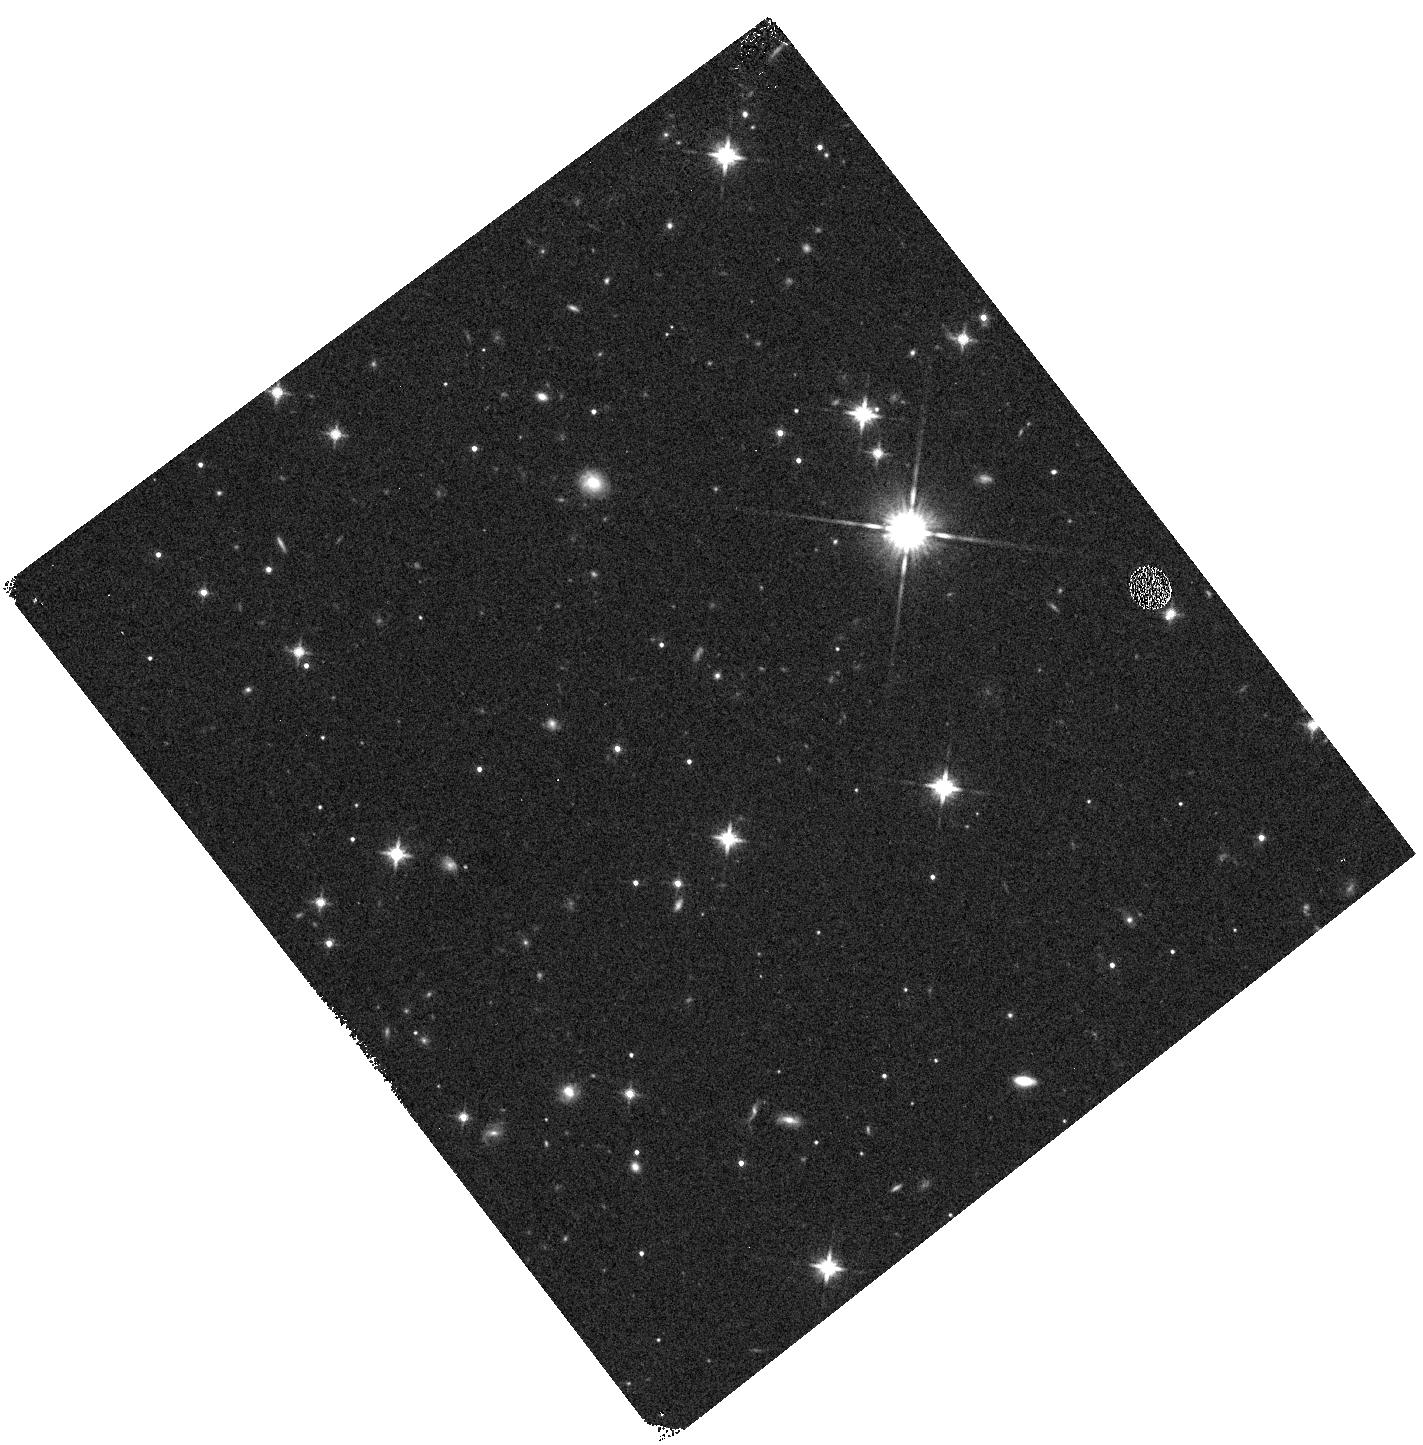
Target: MAYRIT-520267. Instrument: WFC3/IR. Filter: F140W. Exposure: 2 min. Observation ID: hst_12217_03_wfc3_ir_f140w_ibk903

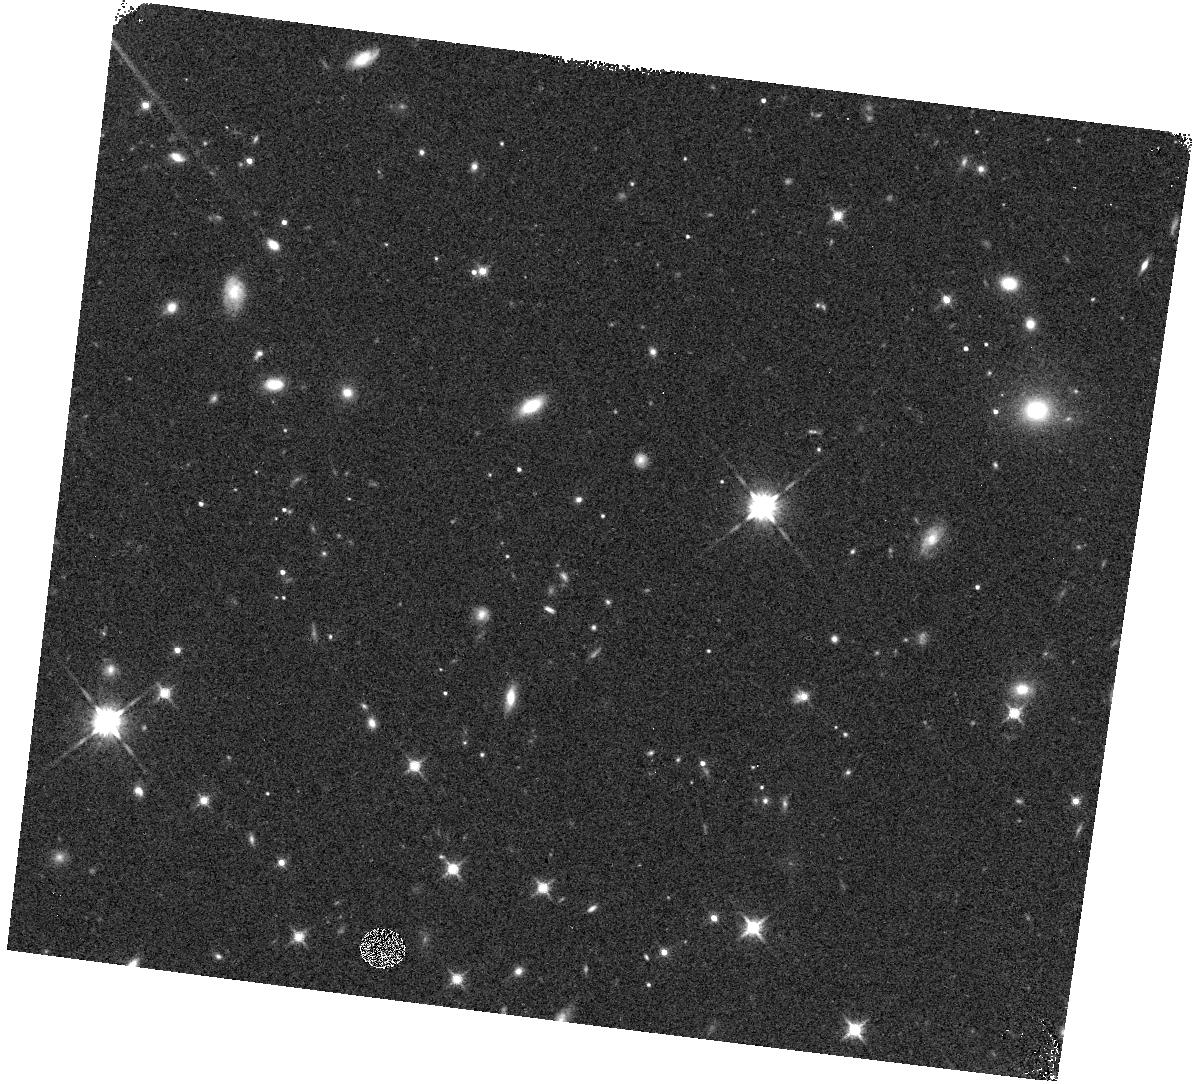
Target: CL-MELOTTE-22-PLZJ-93. Instrument: WFC3/IR. Filter: F140W. Exposure: 2 min. Observation ID: hst_12217_01_wfc3_ir_f140w_ibk901

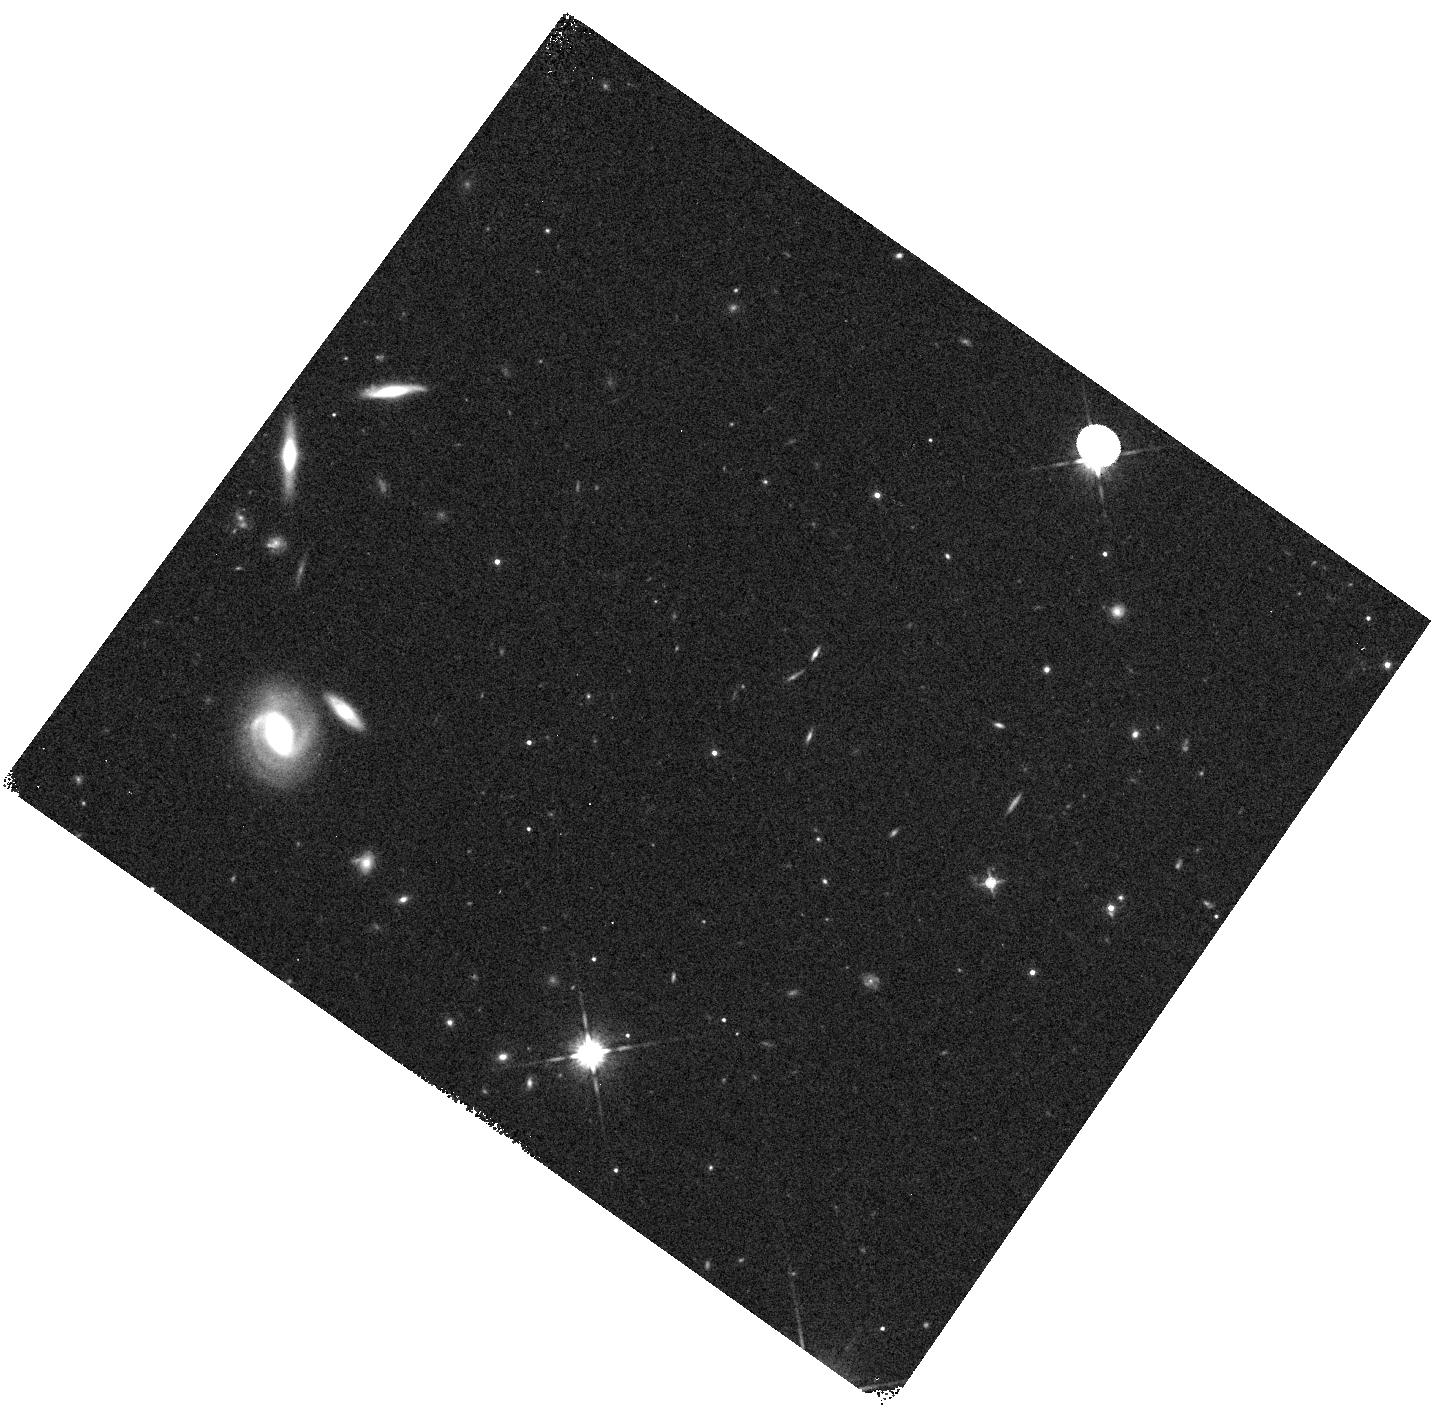
Target: 09030762+0757108. Instrument: WFC3/IR. Filter: F140W. Exposure: 2 min. Observation ID: hst_12217_56_wfc3_ir_f140w_ibk956

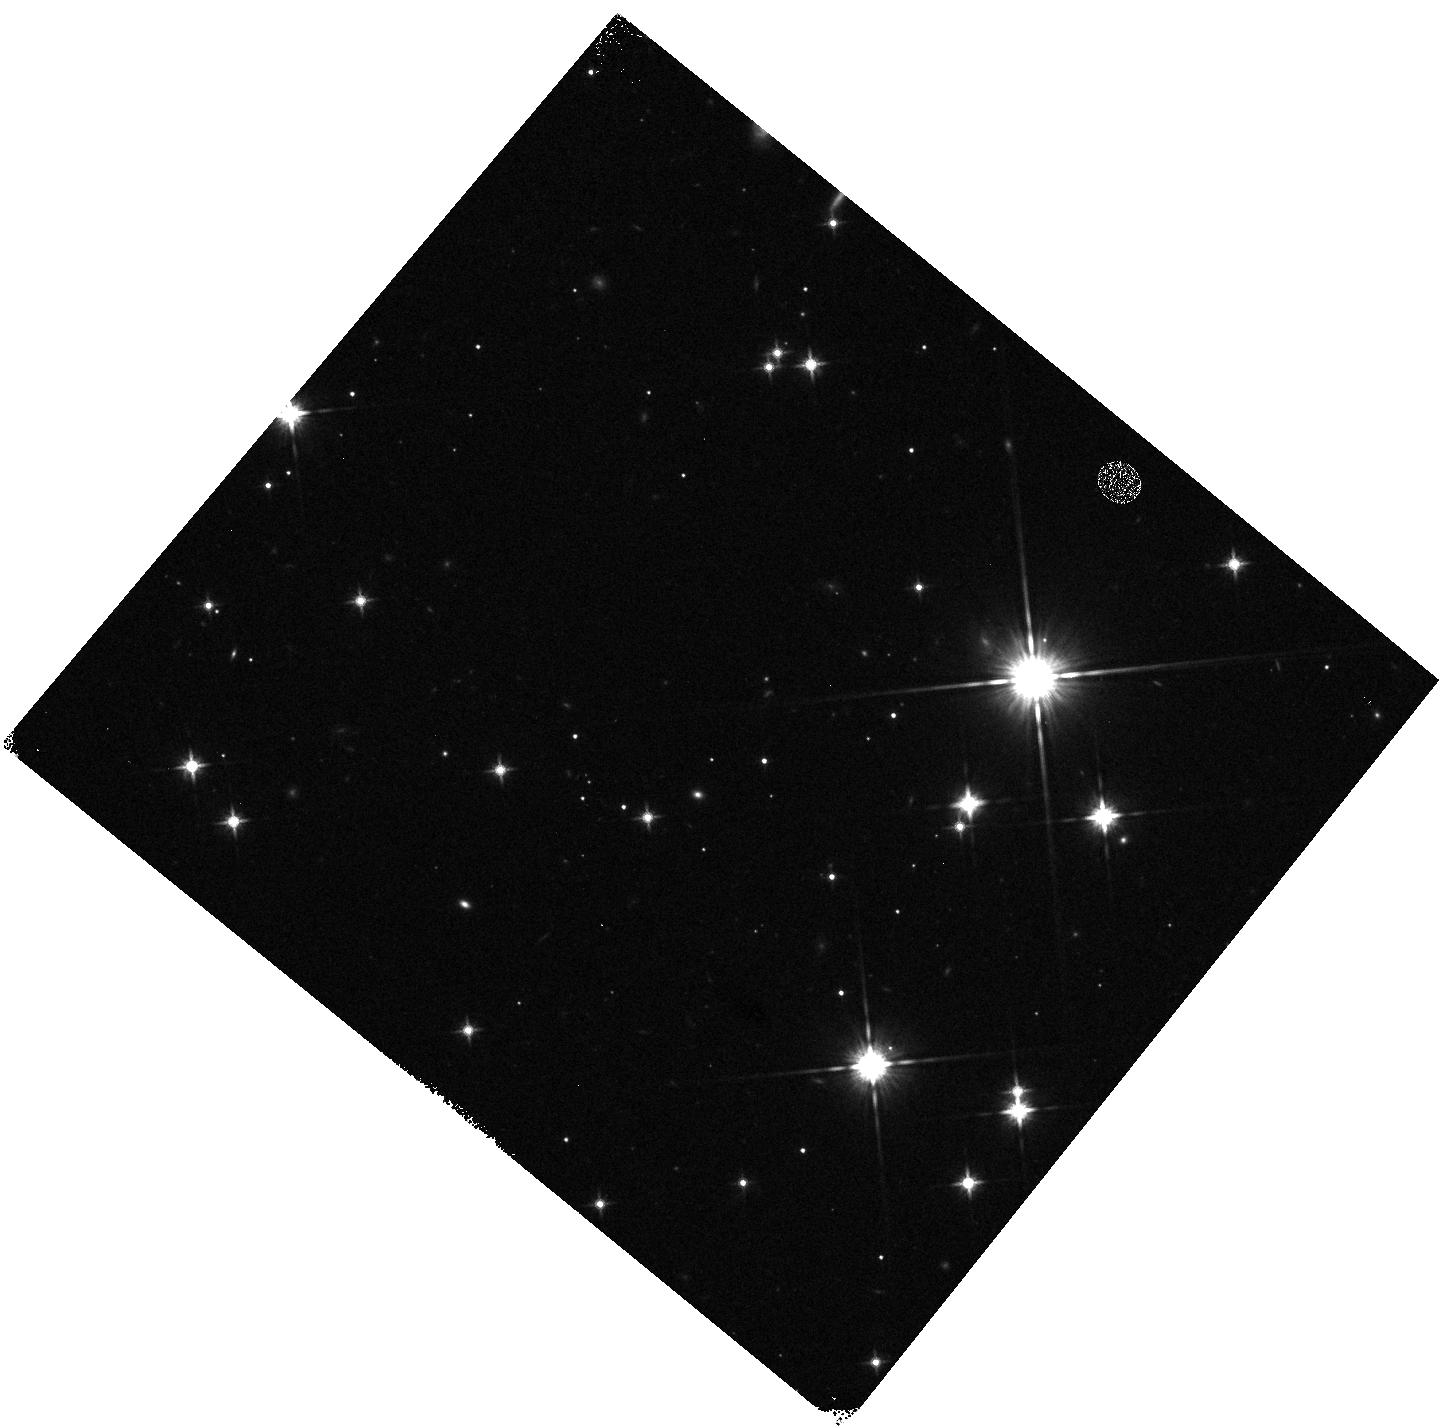
Target: BZR99-S-ORI-73. Instrument: WFC3/IR. Filter: F140W. Exposure: 2 min. Observation ID: hst_12217_04_wfc3_ir_f140w_ibk904

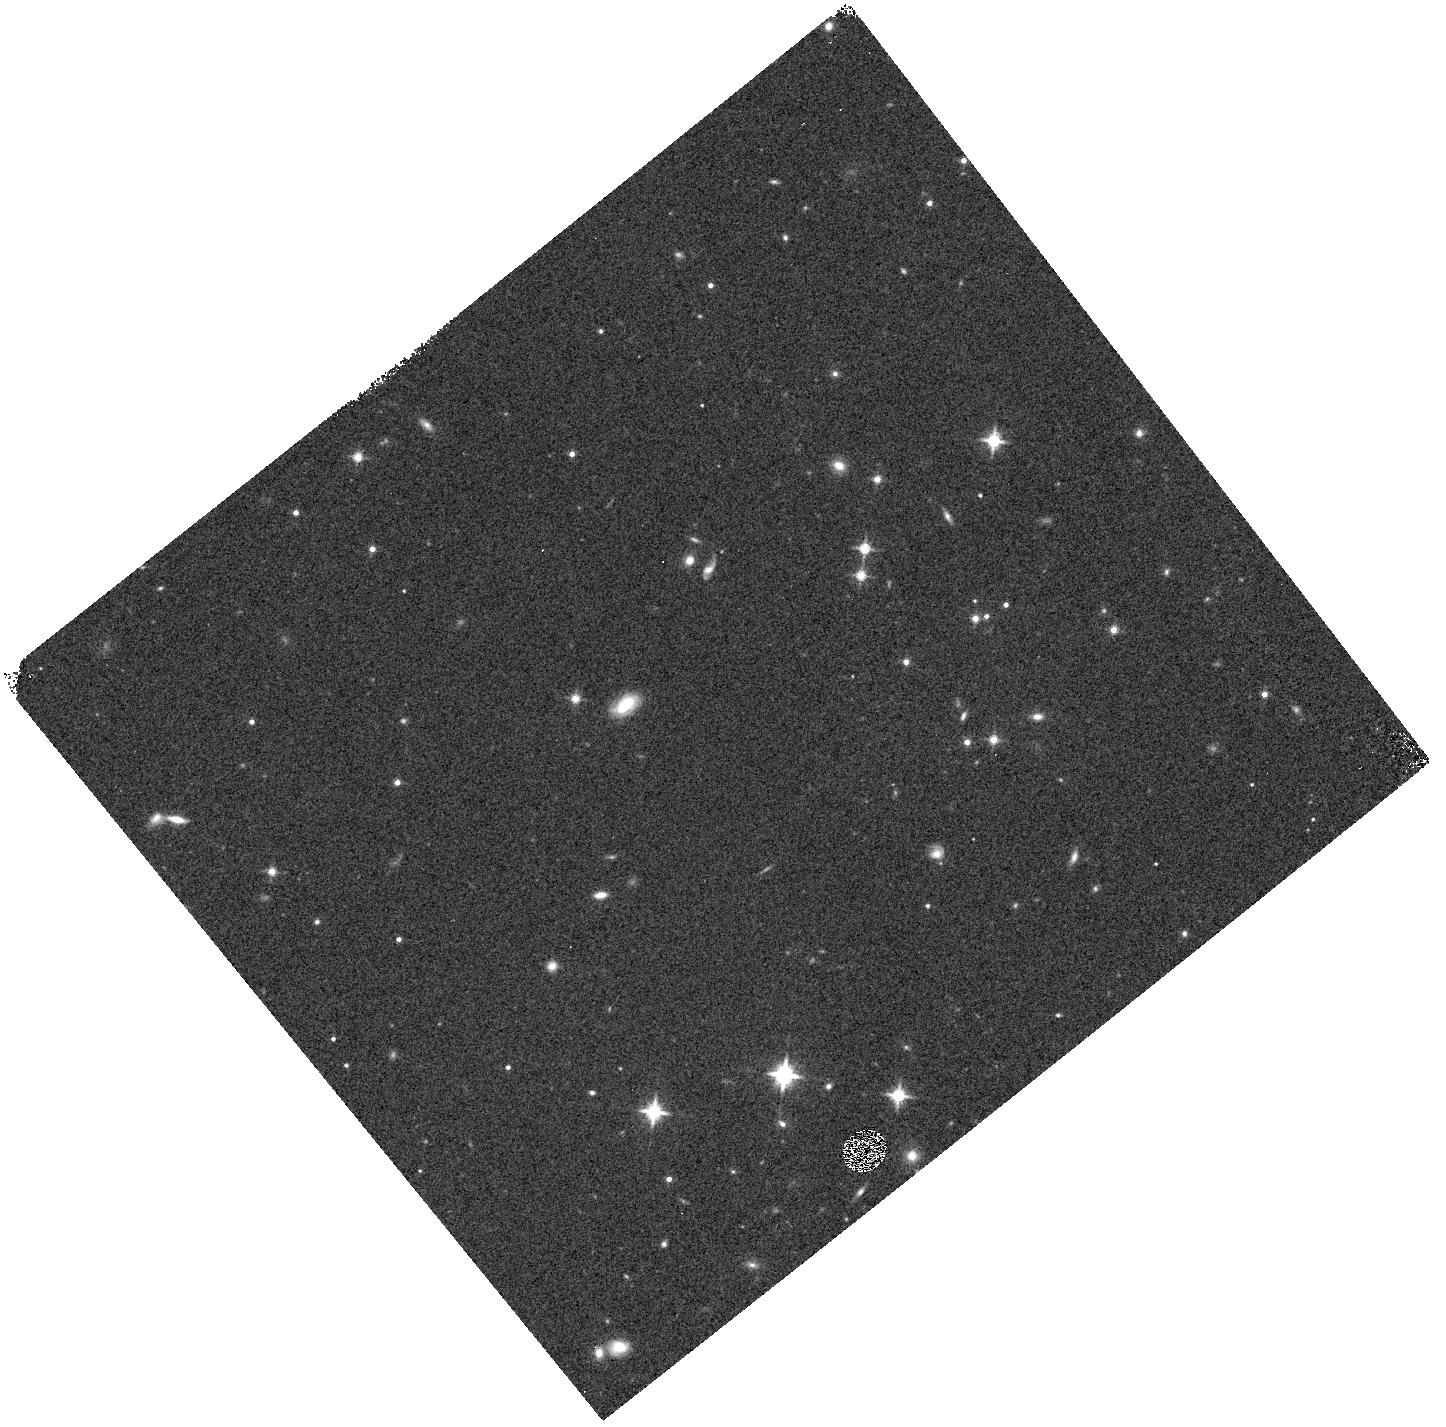
Target: CL-MELOTTE-22-PLZJ-100. Instrument: WFC3/IR. Filter: F140W. Exposure: 2 min. Observation ID: hst_12217_02_wfc3_ir_f140w_ibk902

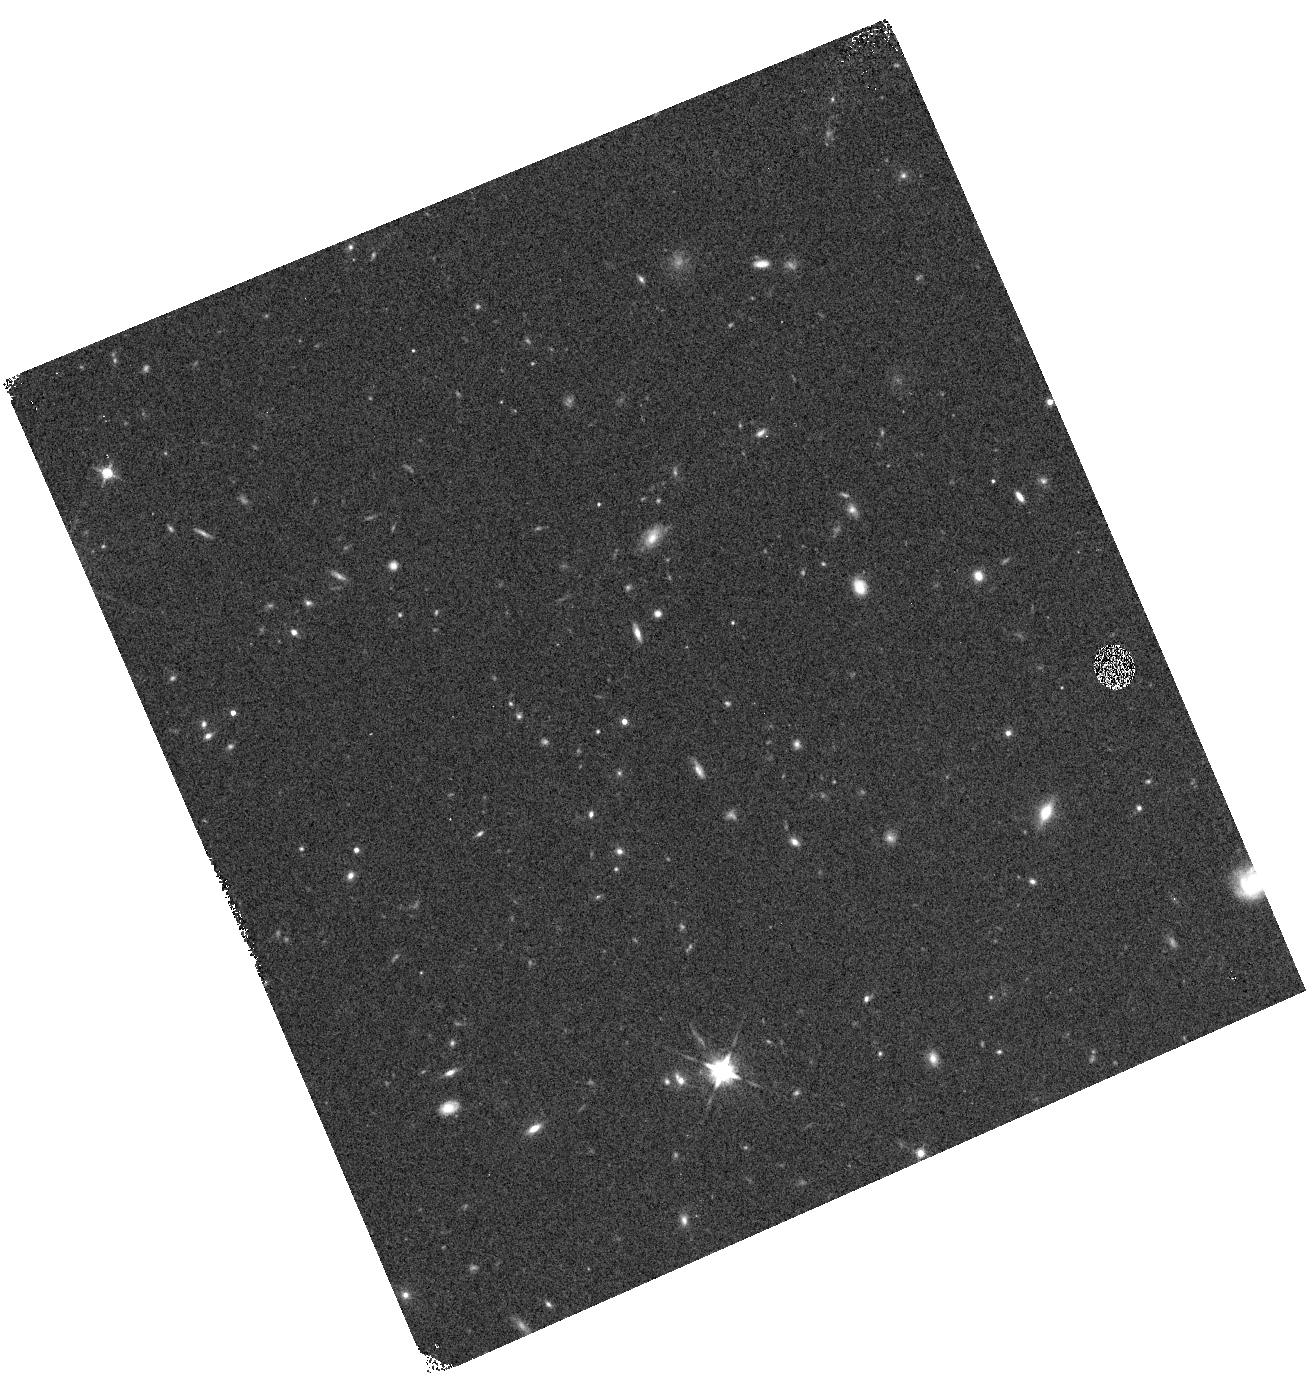
Target: 01593371-0022046. Instrument: WFC3/IR. Filter: F140W. Exposure: 2 min. Observation ID: hst_12217_05_wfc3_ir_f140w_ibk905

Spectroscopy of faint T dwarf calibrators: understanding the substellar mass function and the coolest brown dwarfs (PI: Lucas, Philip)

More than 100 methane brown dwarfs, or T dwarfs, have now been discovered in the local field with 2MASS, SLOAN and UKIDSS, opening up a new area of physics describing objects at 450-1400 K. However, very few calibrator objects exist with well established ages and metallicities. A very surprising result from the UKIDSS sample (supported by 2MASS and SLOAN) is that the substellar mass function in the local field appears to decline to lower masses, in marked contrast to the rising initial mass function (IMF) observed in young clusters. Given that such a difference between the present day IMF and the Galactic time-averaged IMF is unlikely, it is very possible that the apparently falling IMF is an artifact of serious errors in either T model atmospheres or the evolutionary isochrones. We propose WFC3 spectroscopy of 4 faint T dwarf calibrators with well established ages and metallicities in the Pleiades and Sigma Ori clusters, and 2 faint field T dwarfs from UKIDSS for comparison. These spectra will constitute vital calibration data for T dwarf atmospheres with a wide range of surface gravities, which will be used to test and improve the model atmospheres. They will also aid preparation for future spectroscopy of the much larger numbers of field T dwarfs to soon be found by VISTA and WISE. These new surveys will permit a more precise measurement of the mass function and detection of even cooler objects.